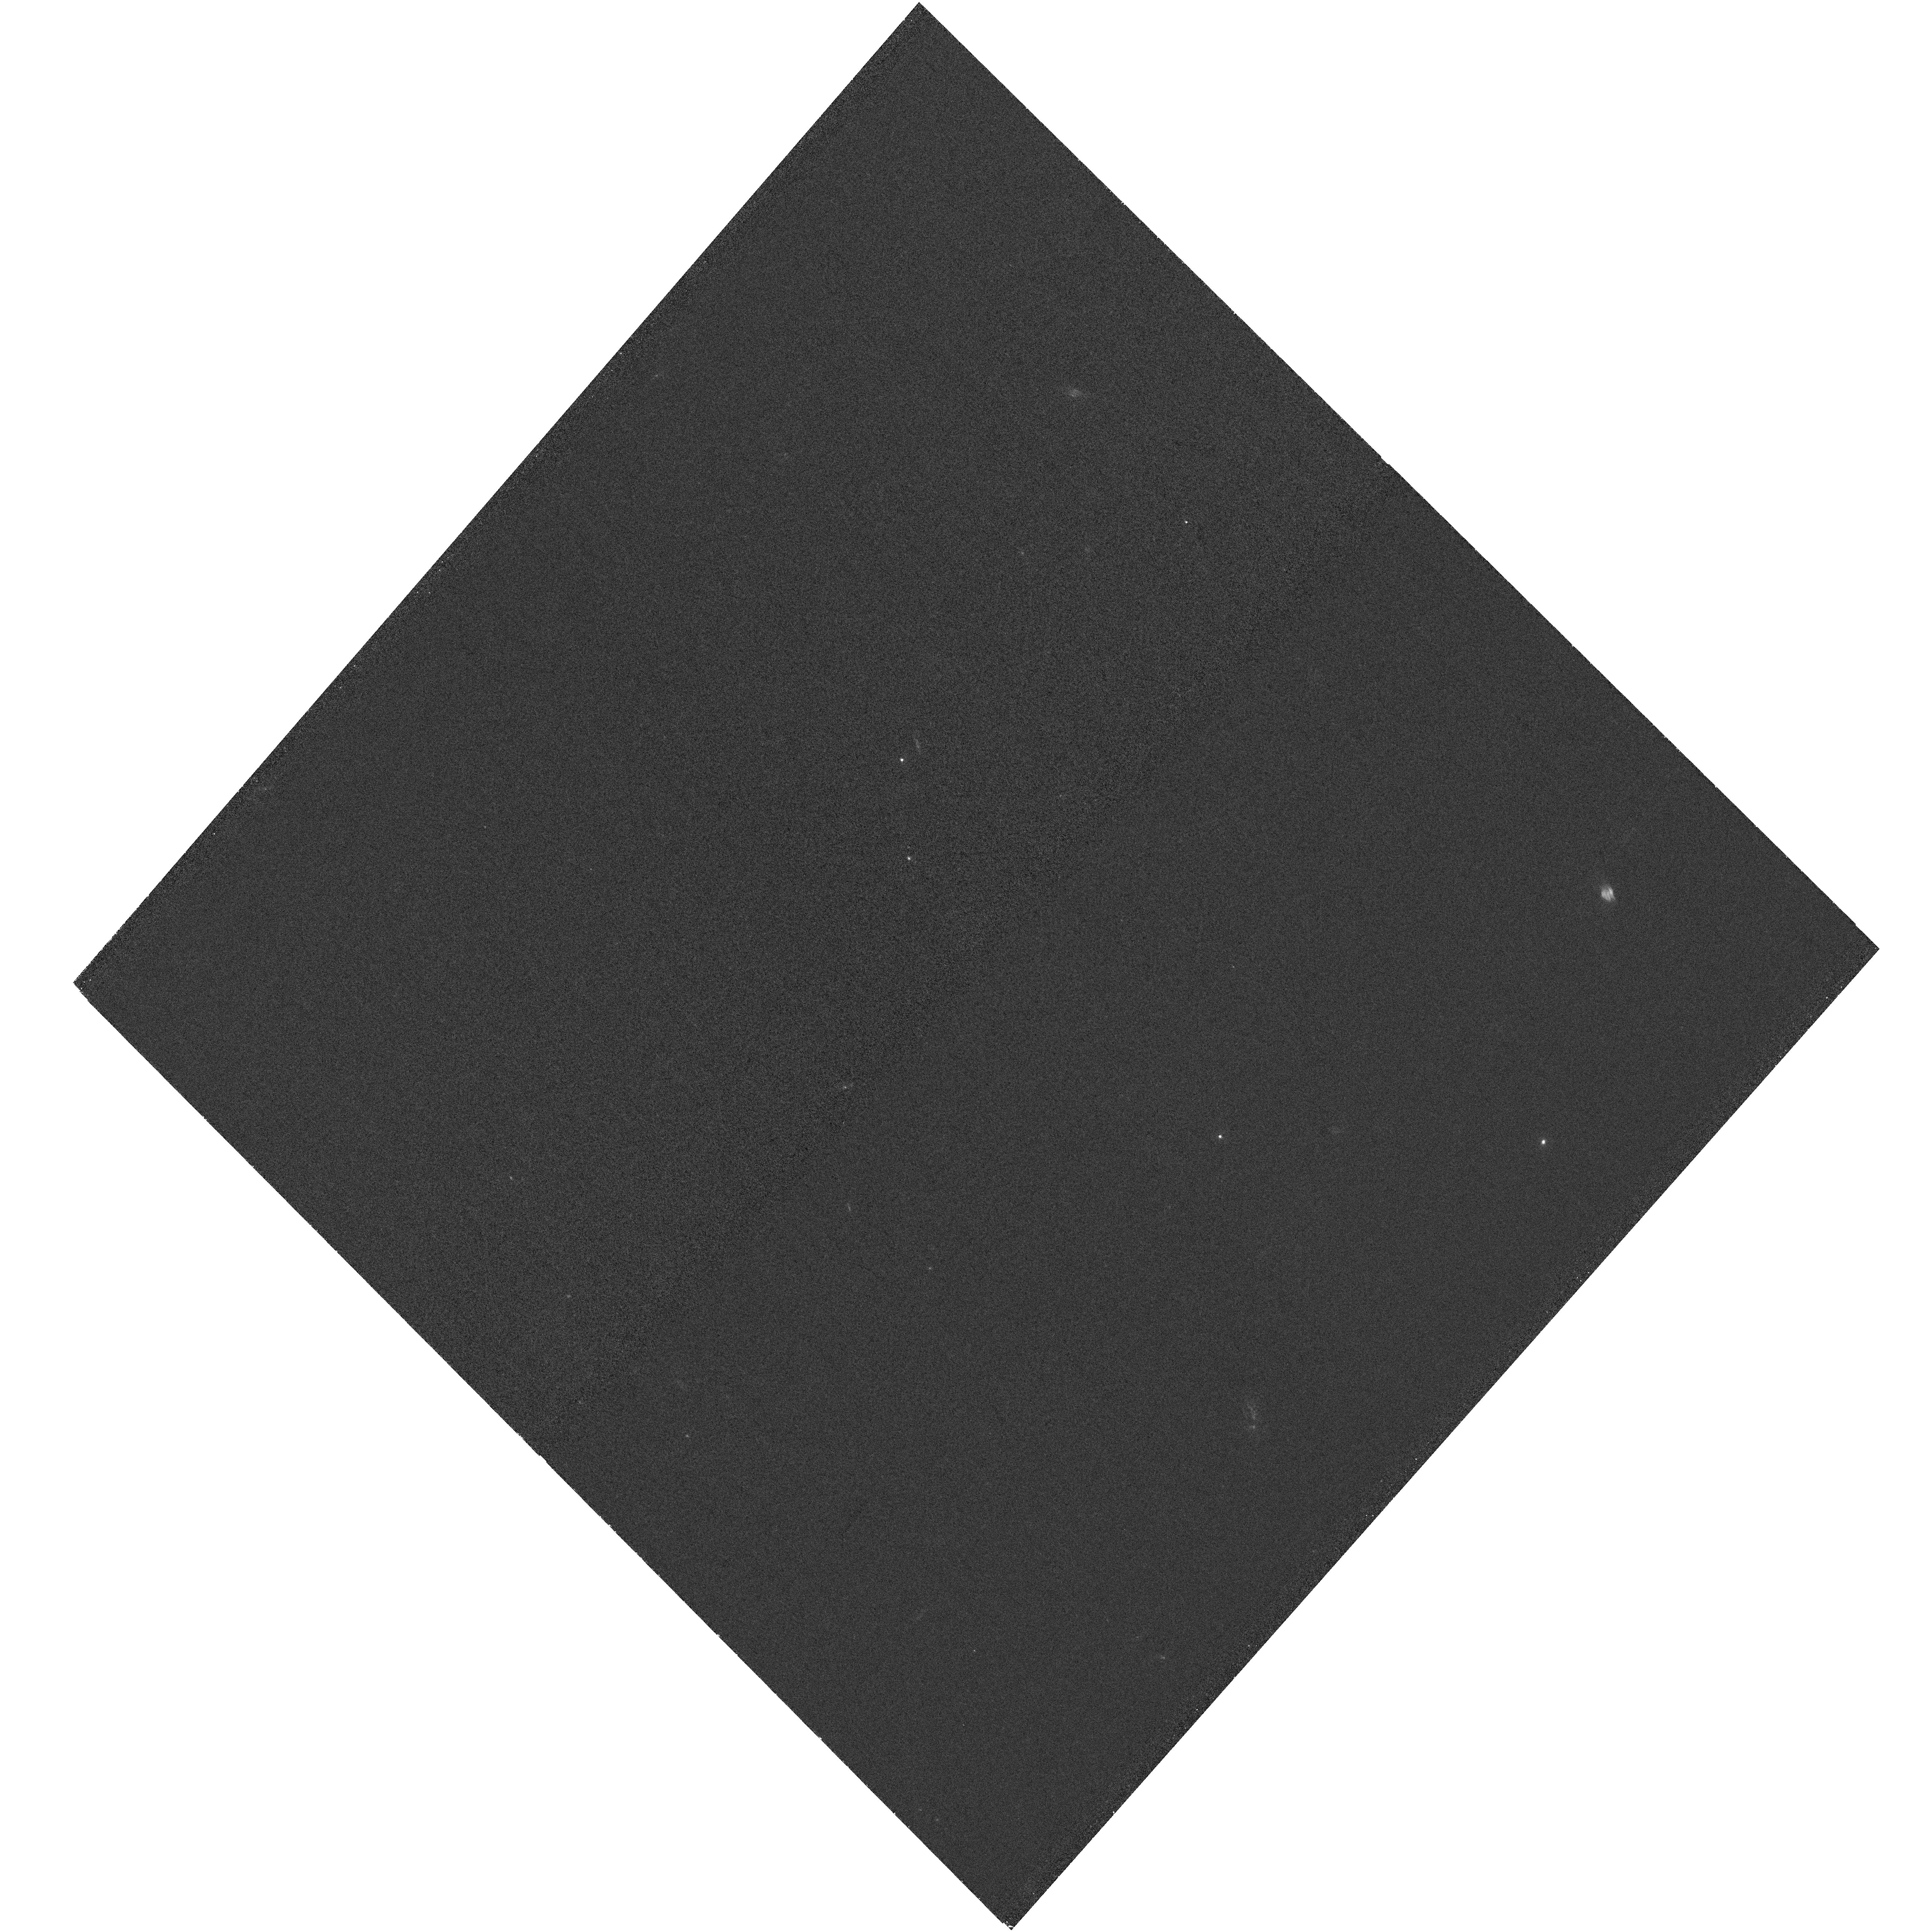
Target: PICTORA-WEST-UV
Instrument: WFC3/UVIS
Filter: F225W
Exposure: 1.2 h
Observation ID: hst_17783_03_wfc3_uvis_f225w_iff903

HST Polarimetry and Proper Motions of the Pictor A Hotspot (PI: Meyer, Eileen T)

The X-ray emission mechanism and particle acceleration mechanism in kpc-scale AGN jets is still poorly understood. Nearby radio galaxy Pictor A hosts one of the nearest and brightest X-ray emitting jets, and is a highly valuable target for long-term monitoring and study. The jet has been deeply observed in the X-rays with Chandra, with a total exposure of nearly 0.5 Ms over 14 years. These observations revealed that the X-ray jet and hotspot unexpectedly vary on timescales as short as a few months to years in both the soft and hard X-rays, which places extreme constraints on the particle acceleration mechanism. The western hotspot of Pictor A, as the brightest in the sky with sufficient spatial separation from the core, has been recently detected in the hard X-rays with NuSTAR and was also approved for a large 2 Ms observation with IXPE in the first GO cycle, to measure its X-ray polarization. We propose HST optical/UV and polarization imaging of the jet and western hotspot of Pictor A. The proposed observations are highly complimentary and will extend the longest time baselines of optical imaging to nearly 30 years, enabling a range of investigations into variability, proper motions, and spectral evolution of the source.